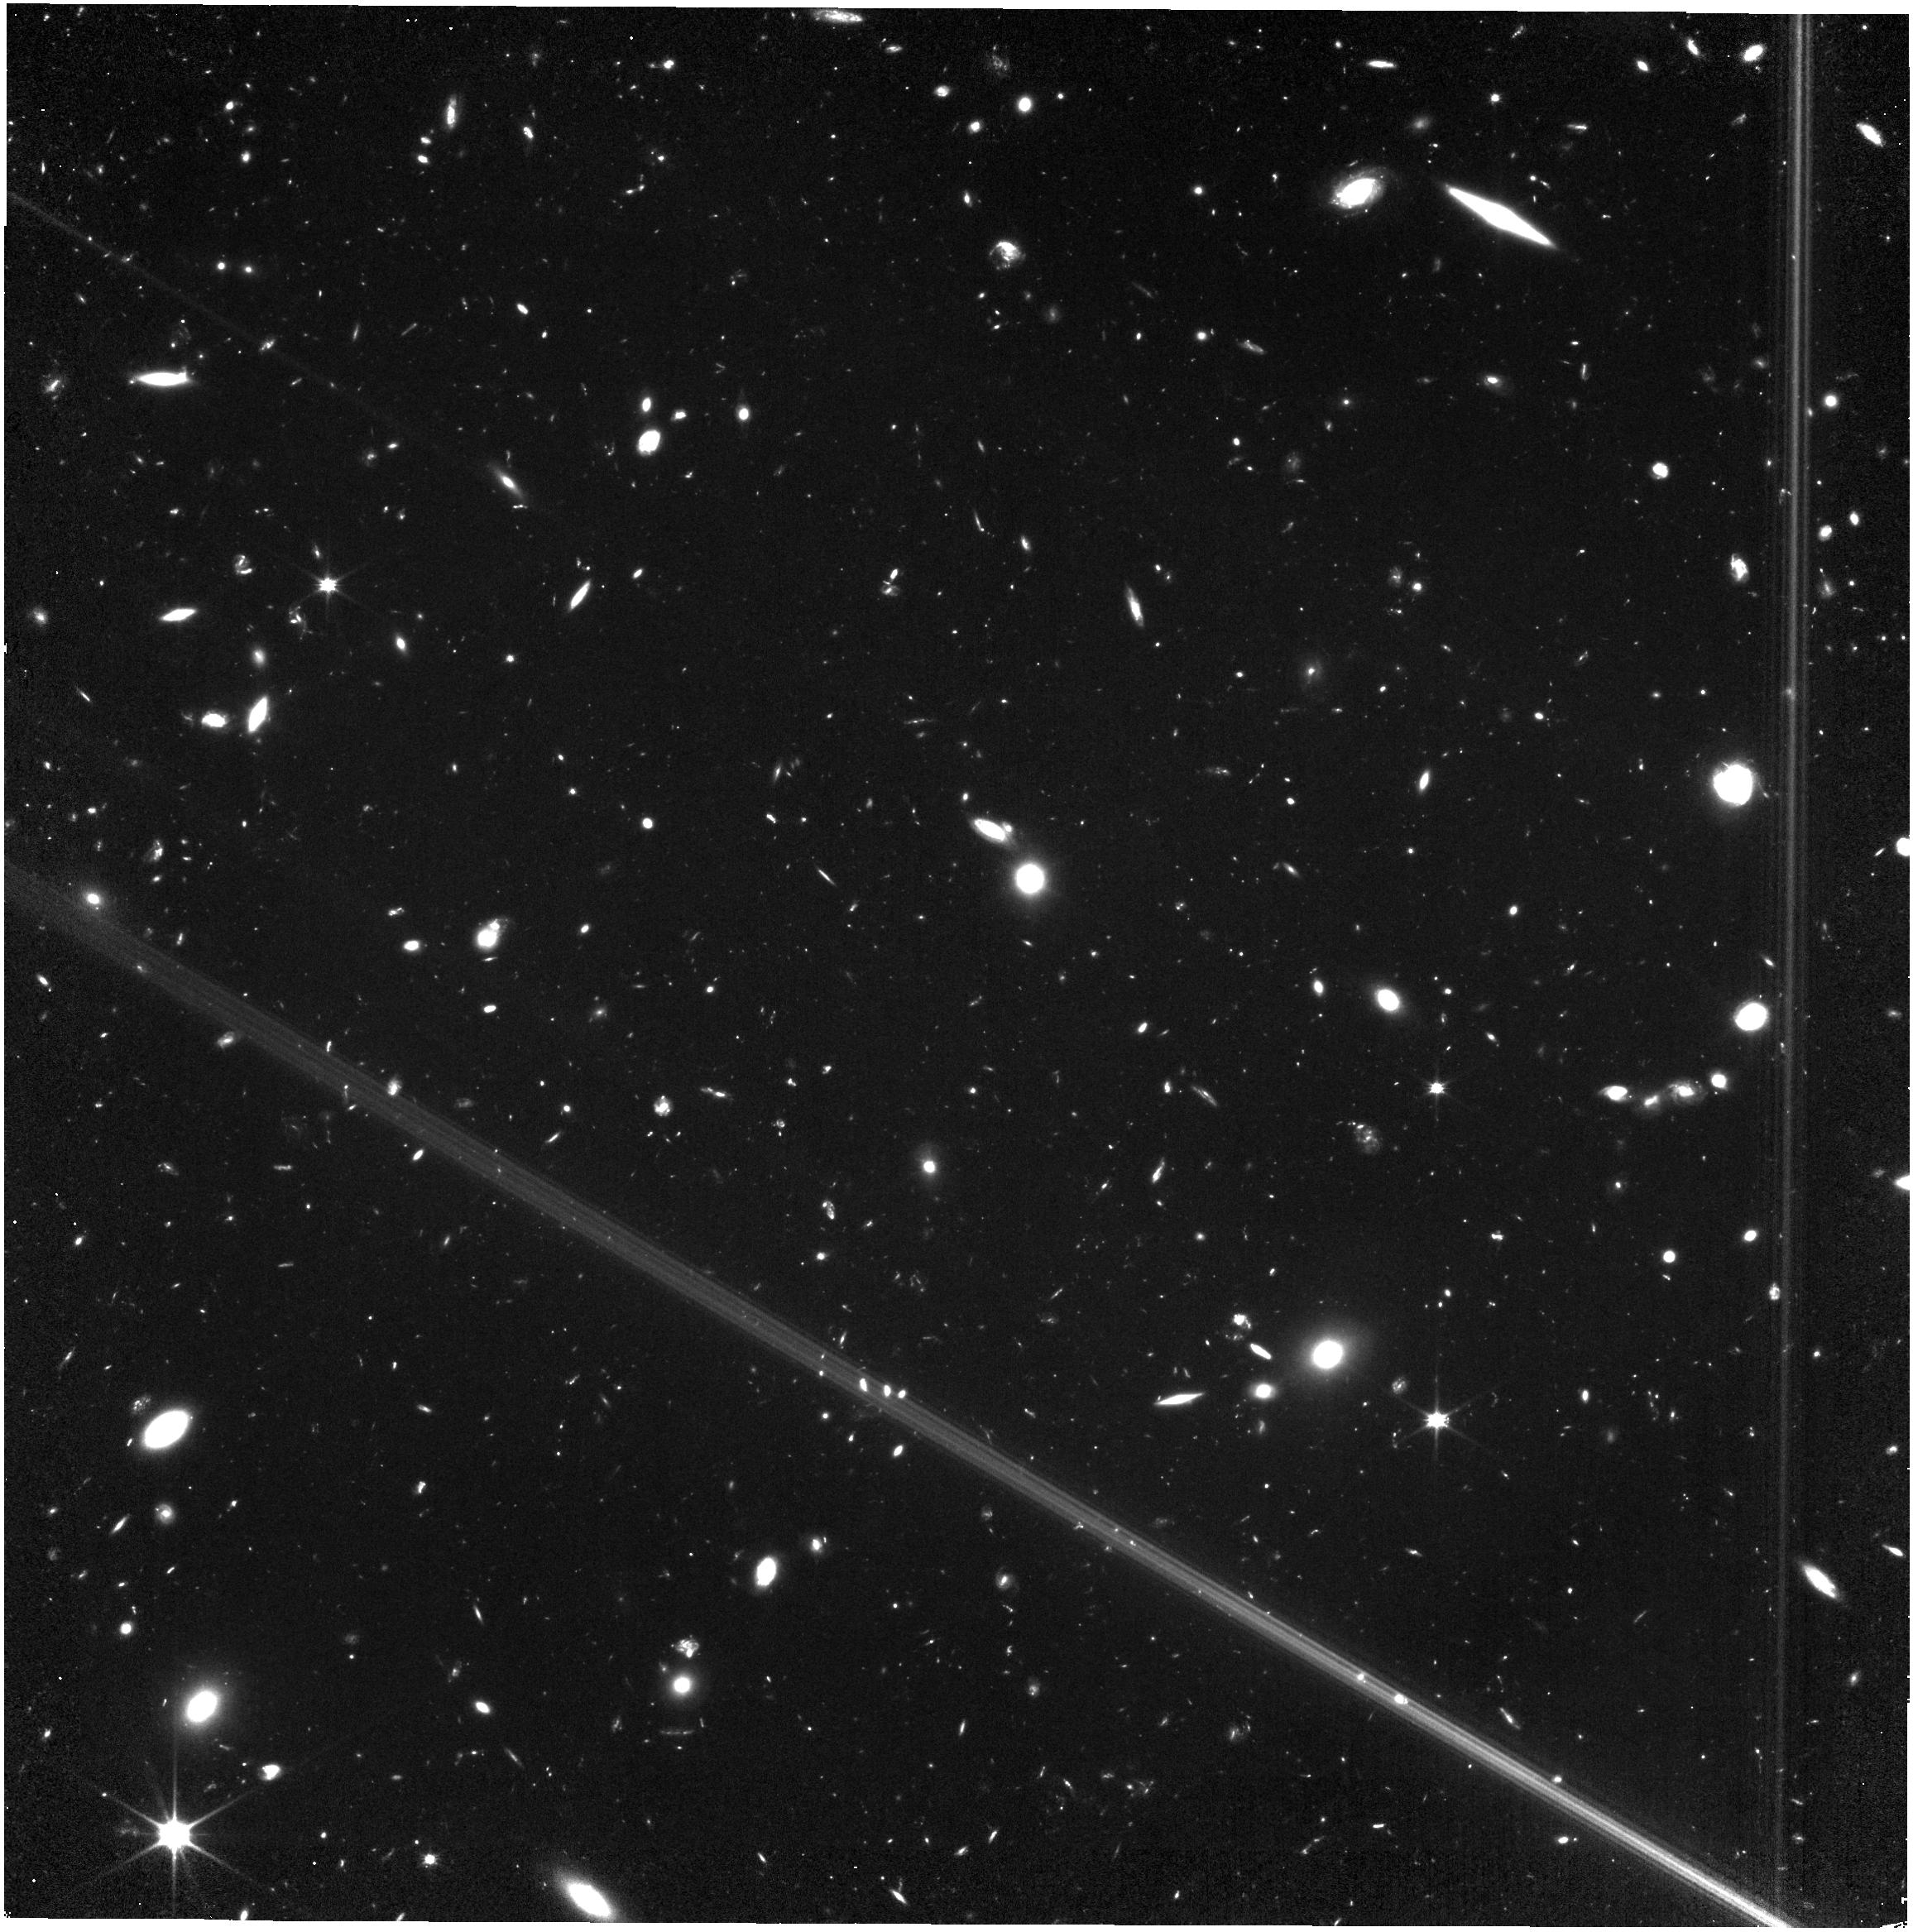
Target: MACSJ0416.1-2403
Instrument: NIRISS
Filter: CLEAR+F090W
Exposure: 2.5 h
Observation ID: jw05890-o002_t002_niriss_clear-f090w

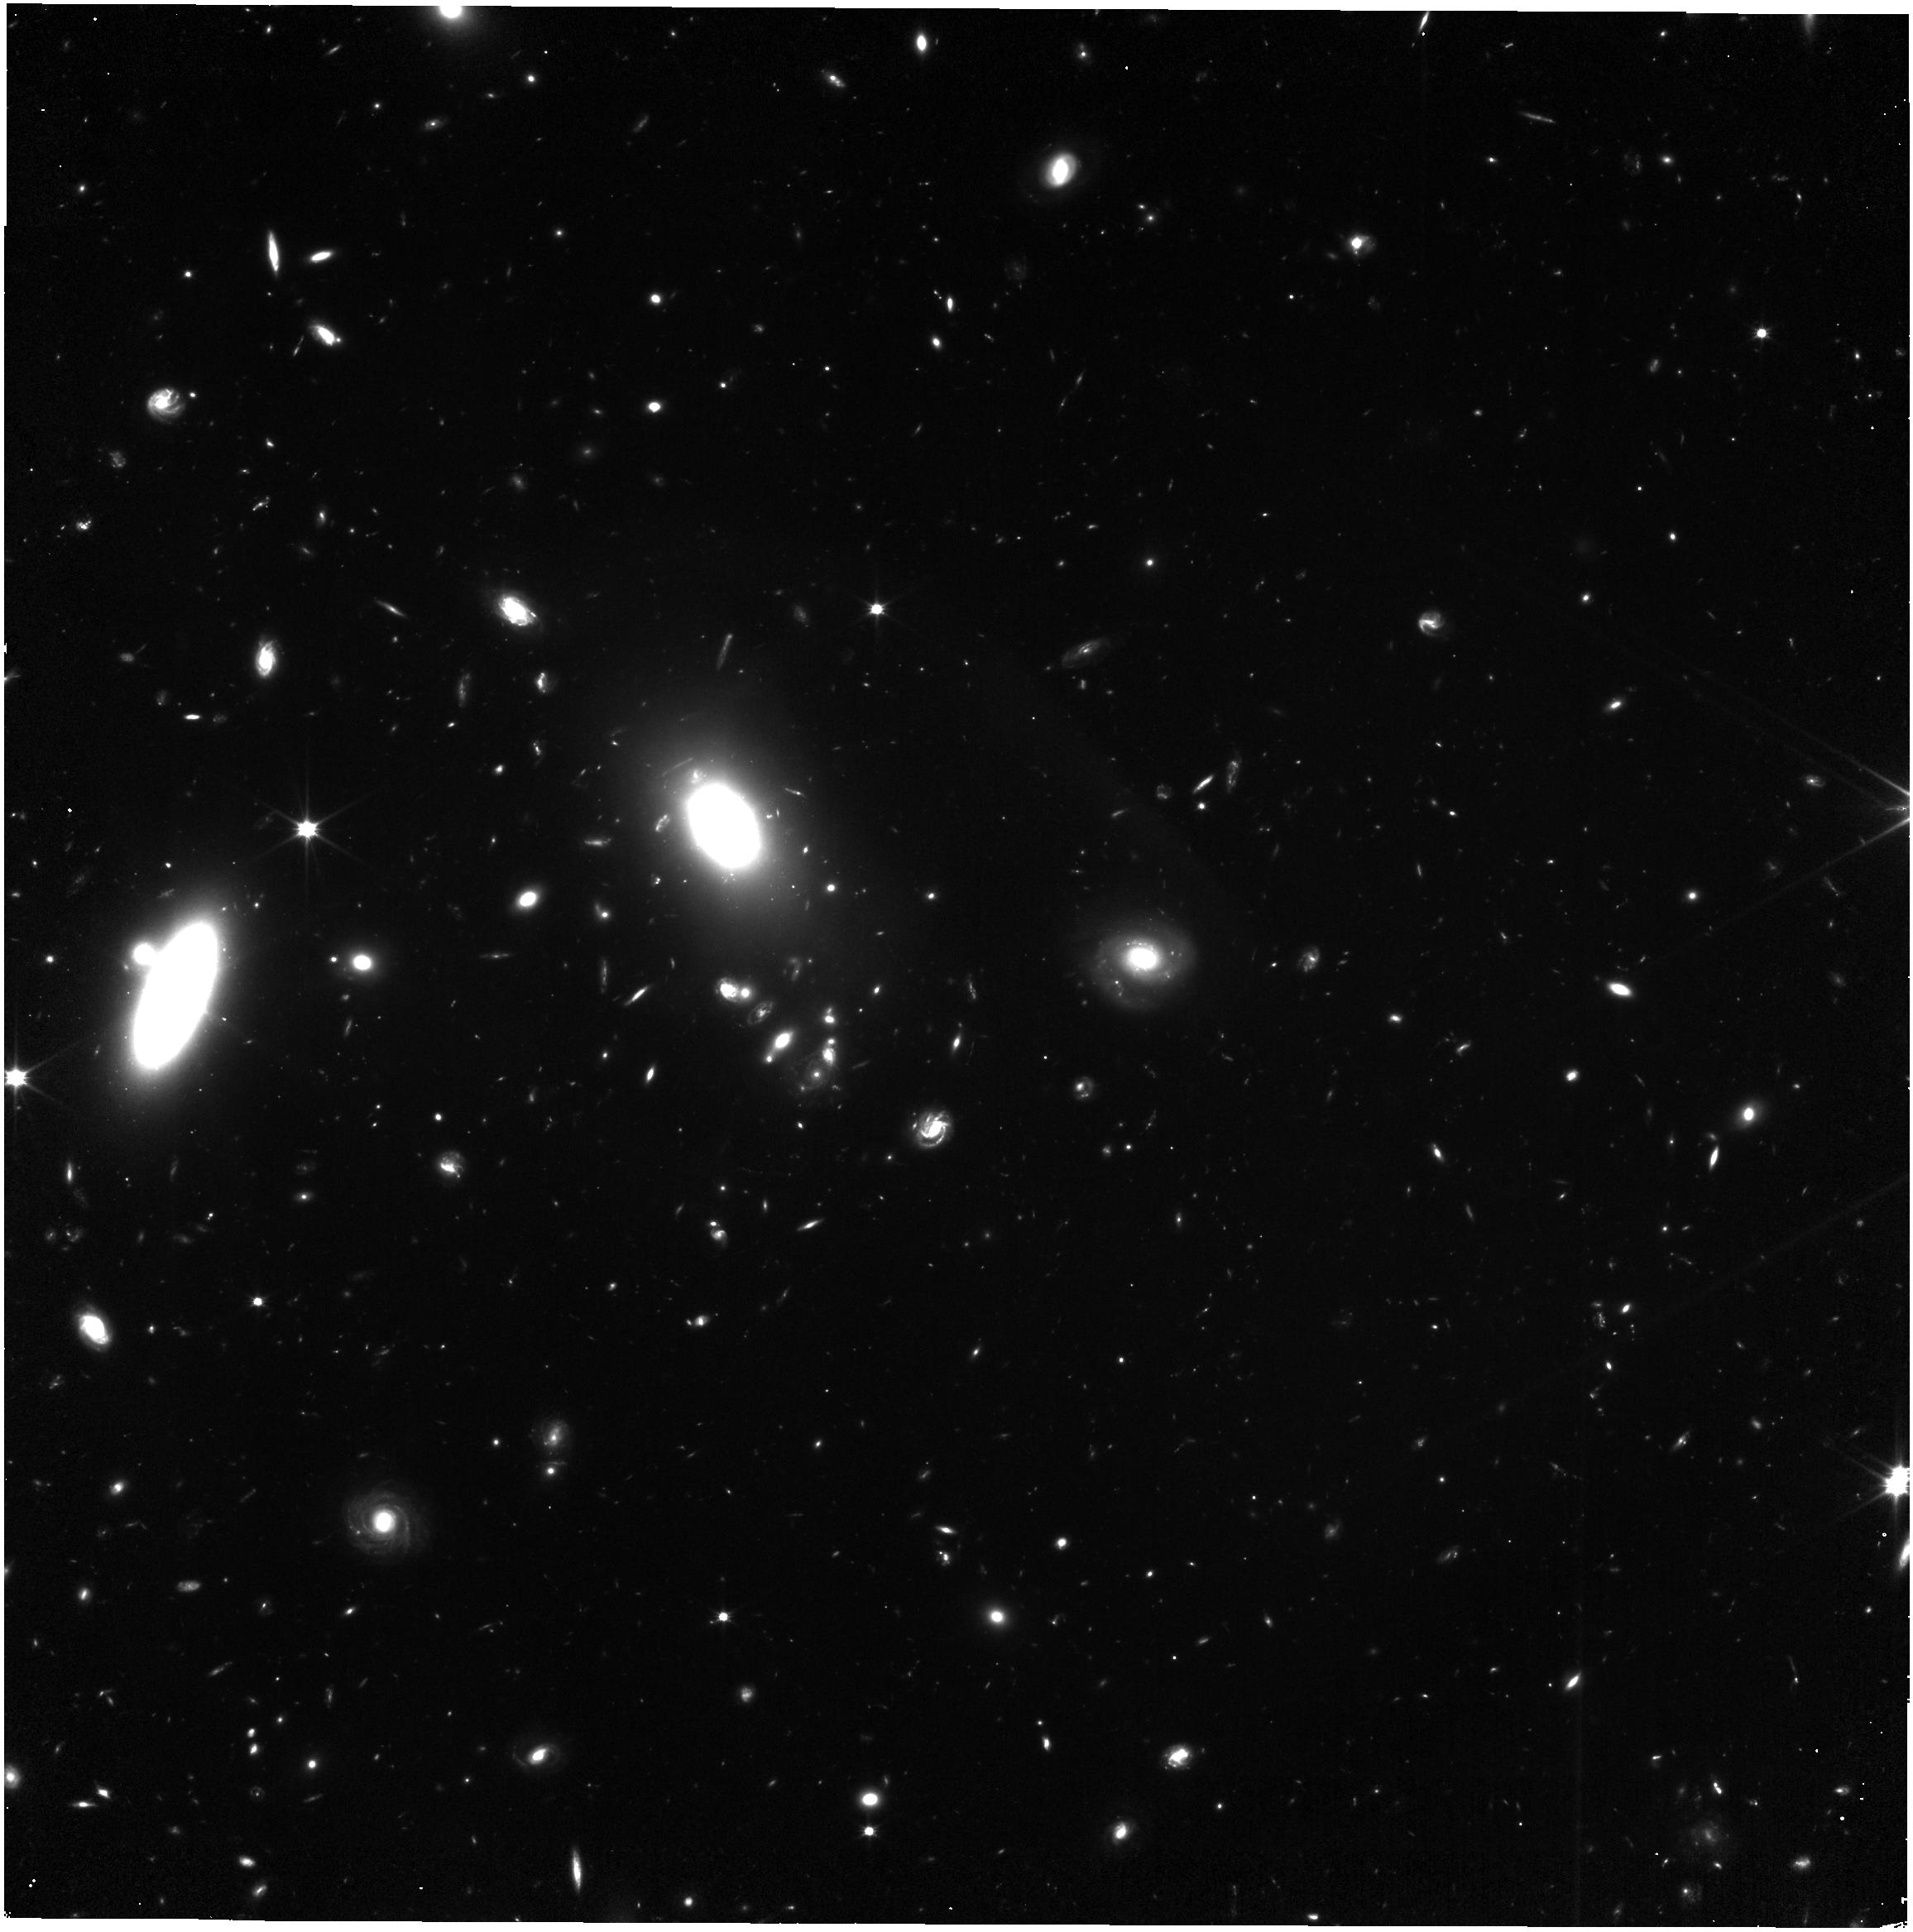
Target: Abell370
Instrument: NIRISS
Filter: CLEAR+F090W
Exposure: 2.5 h
Observation ID: jw05890-o001_t001_niriss_clear-f090w

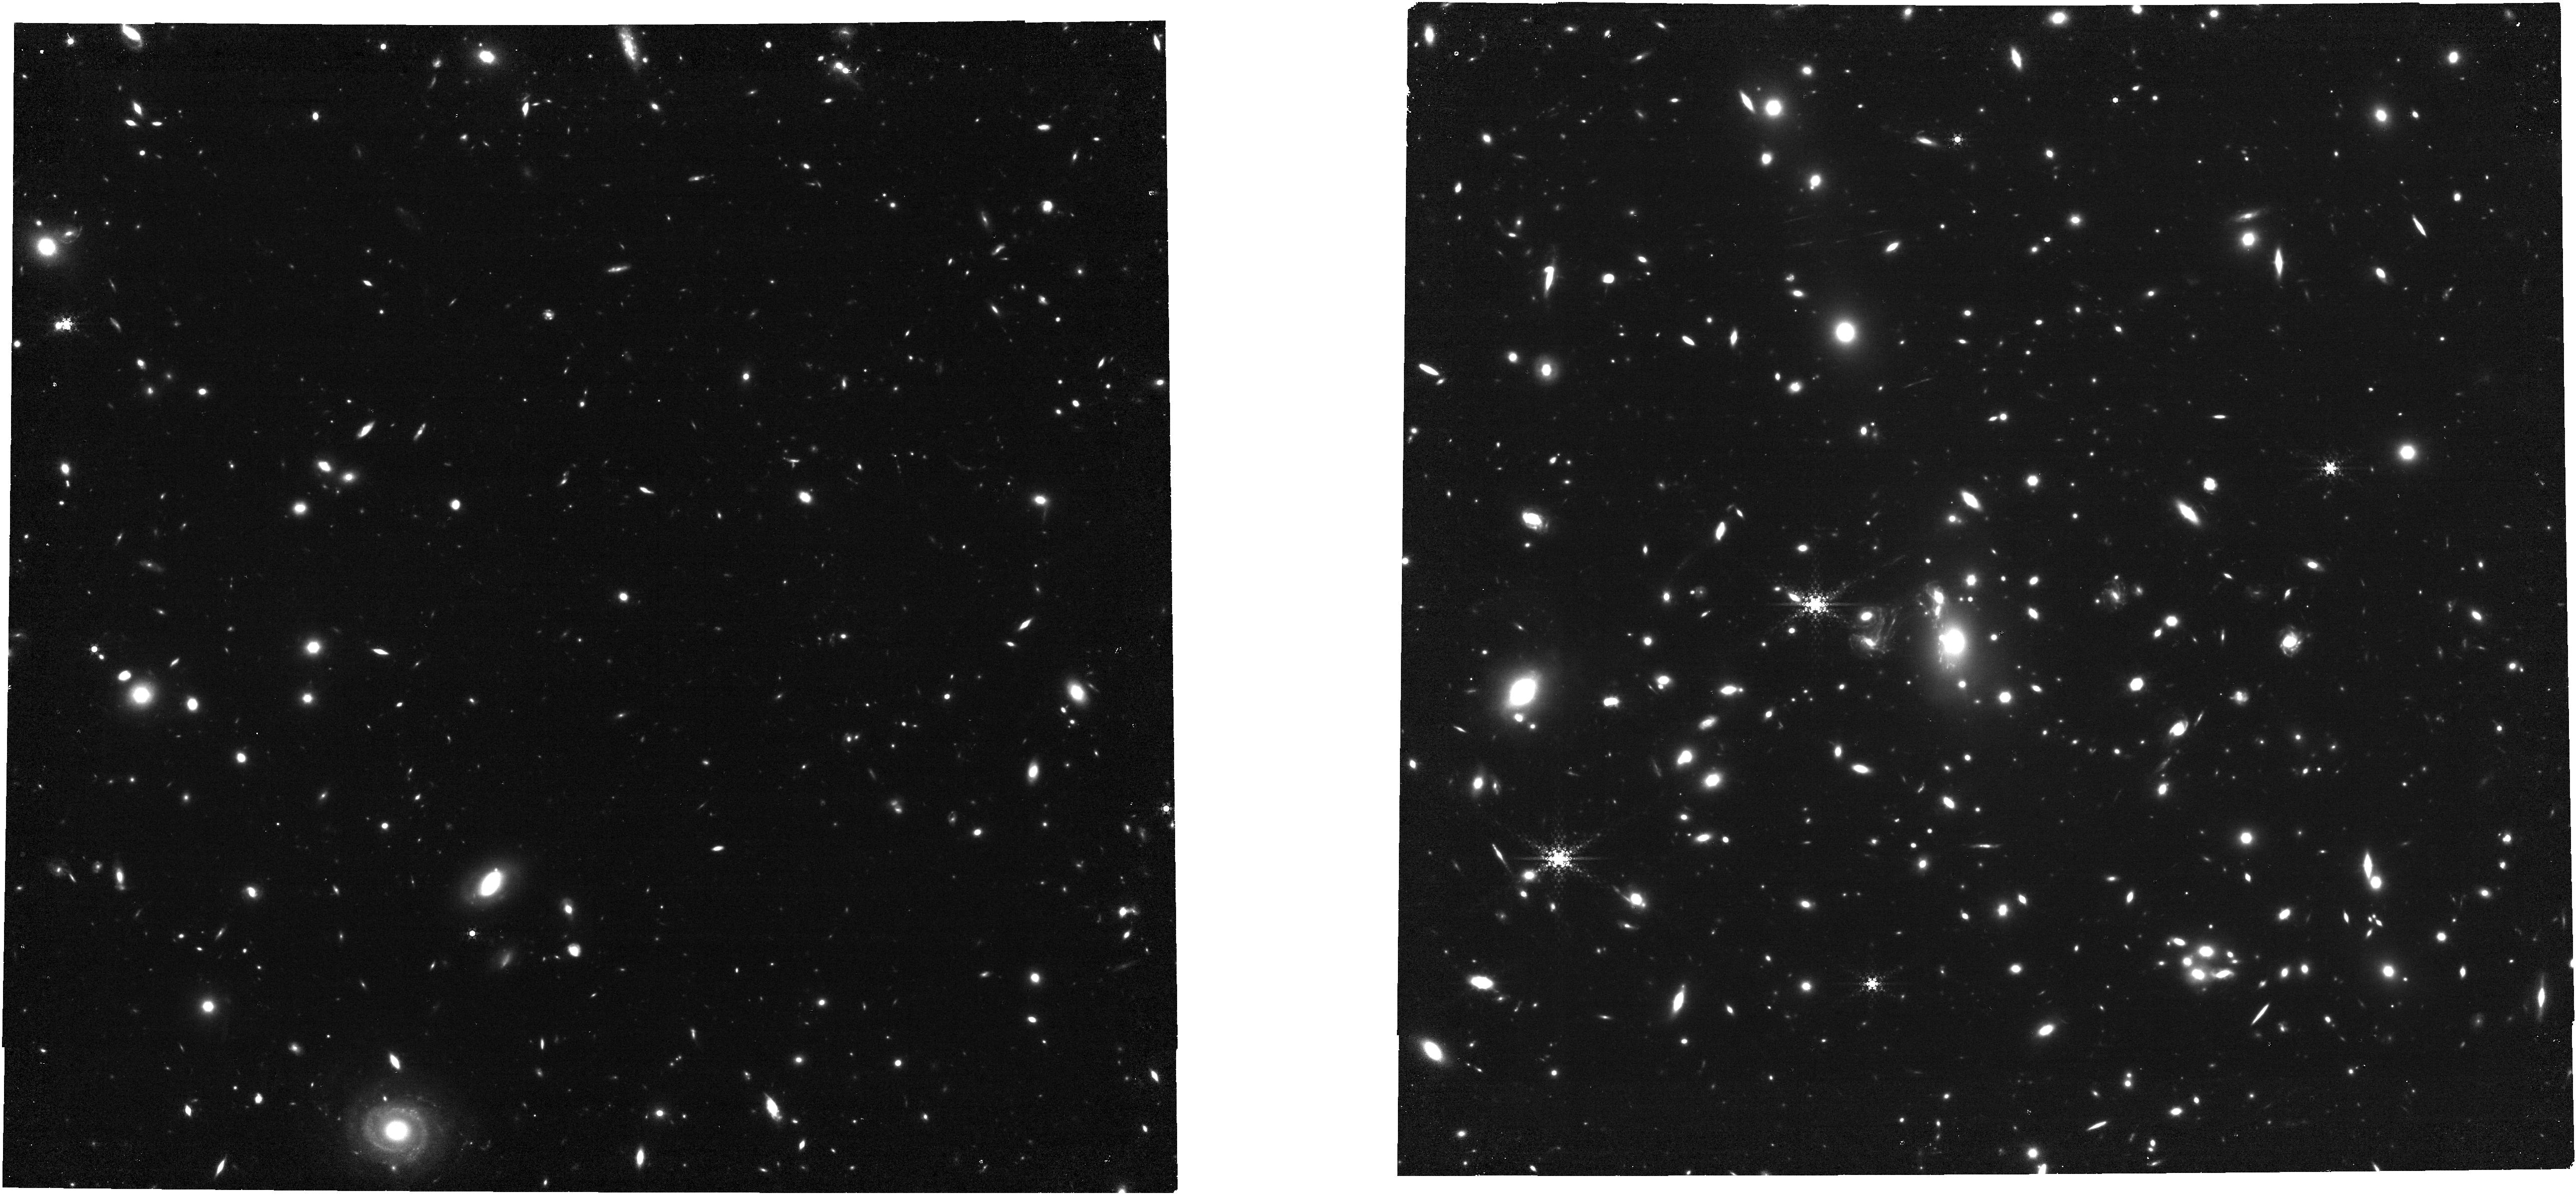
Target: MACSJ1149+2223
Instrument: NIRCAM
Filter: F460M
Exposure: 2.6 h
Observation ID: jw05890-o003_t003_nircam_clear-f460m

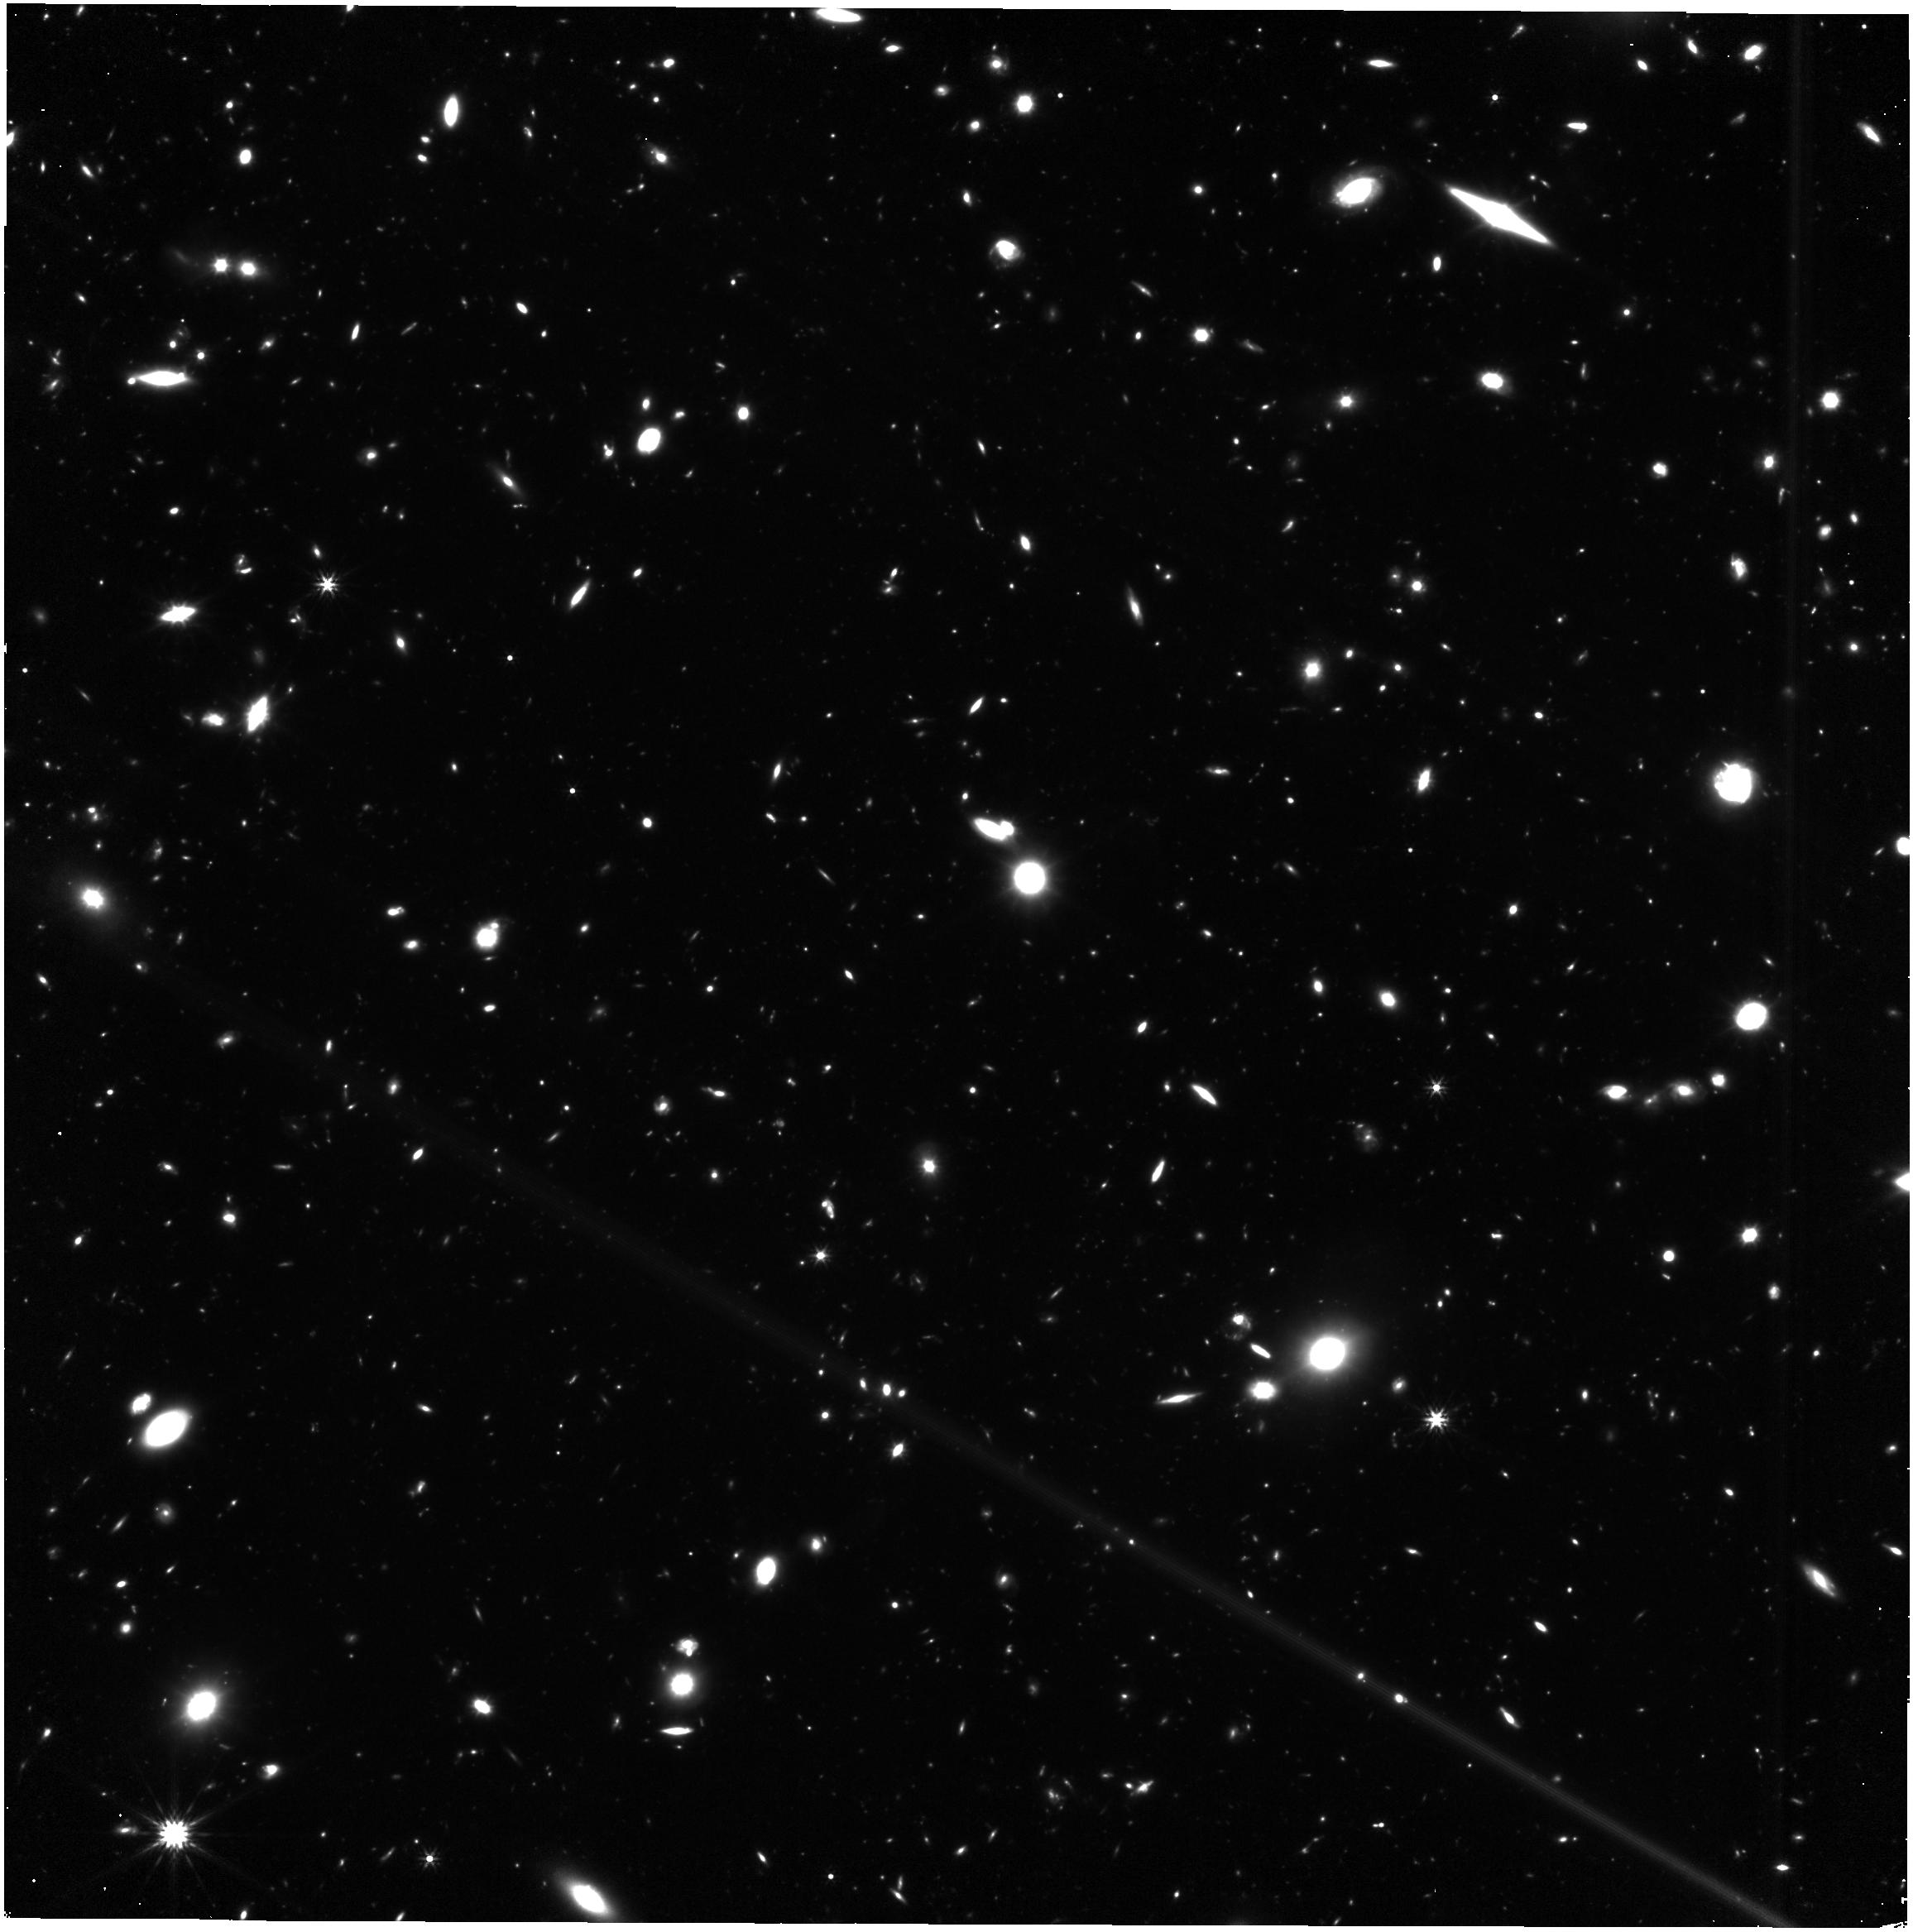
Target: MACSJ0416.1-2403
Instrument: NIRISS
Filter: F277W
Exposure: 2.5 h
Observation ID: jw05890-o002_t002_niriss_clearp-f277w

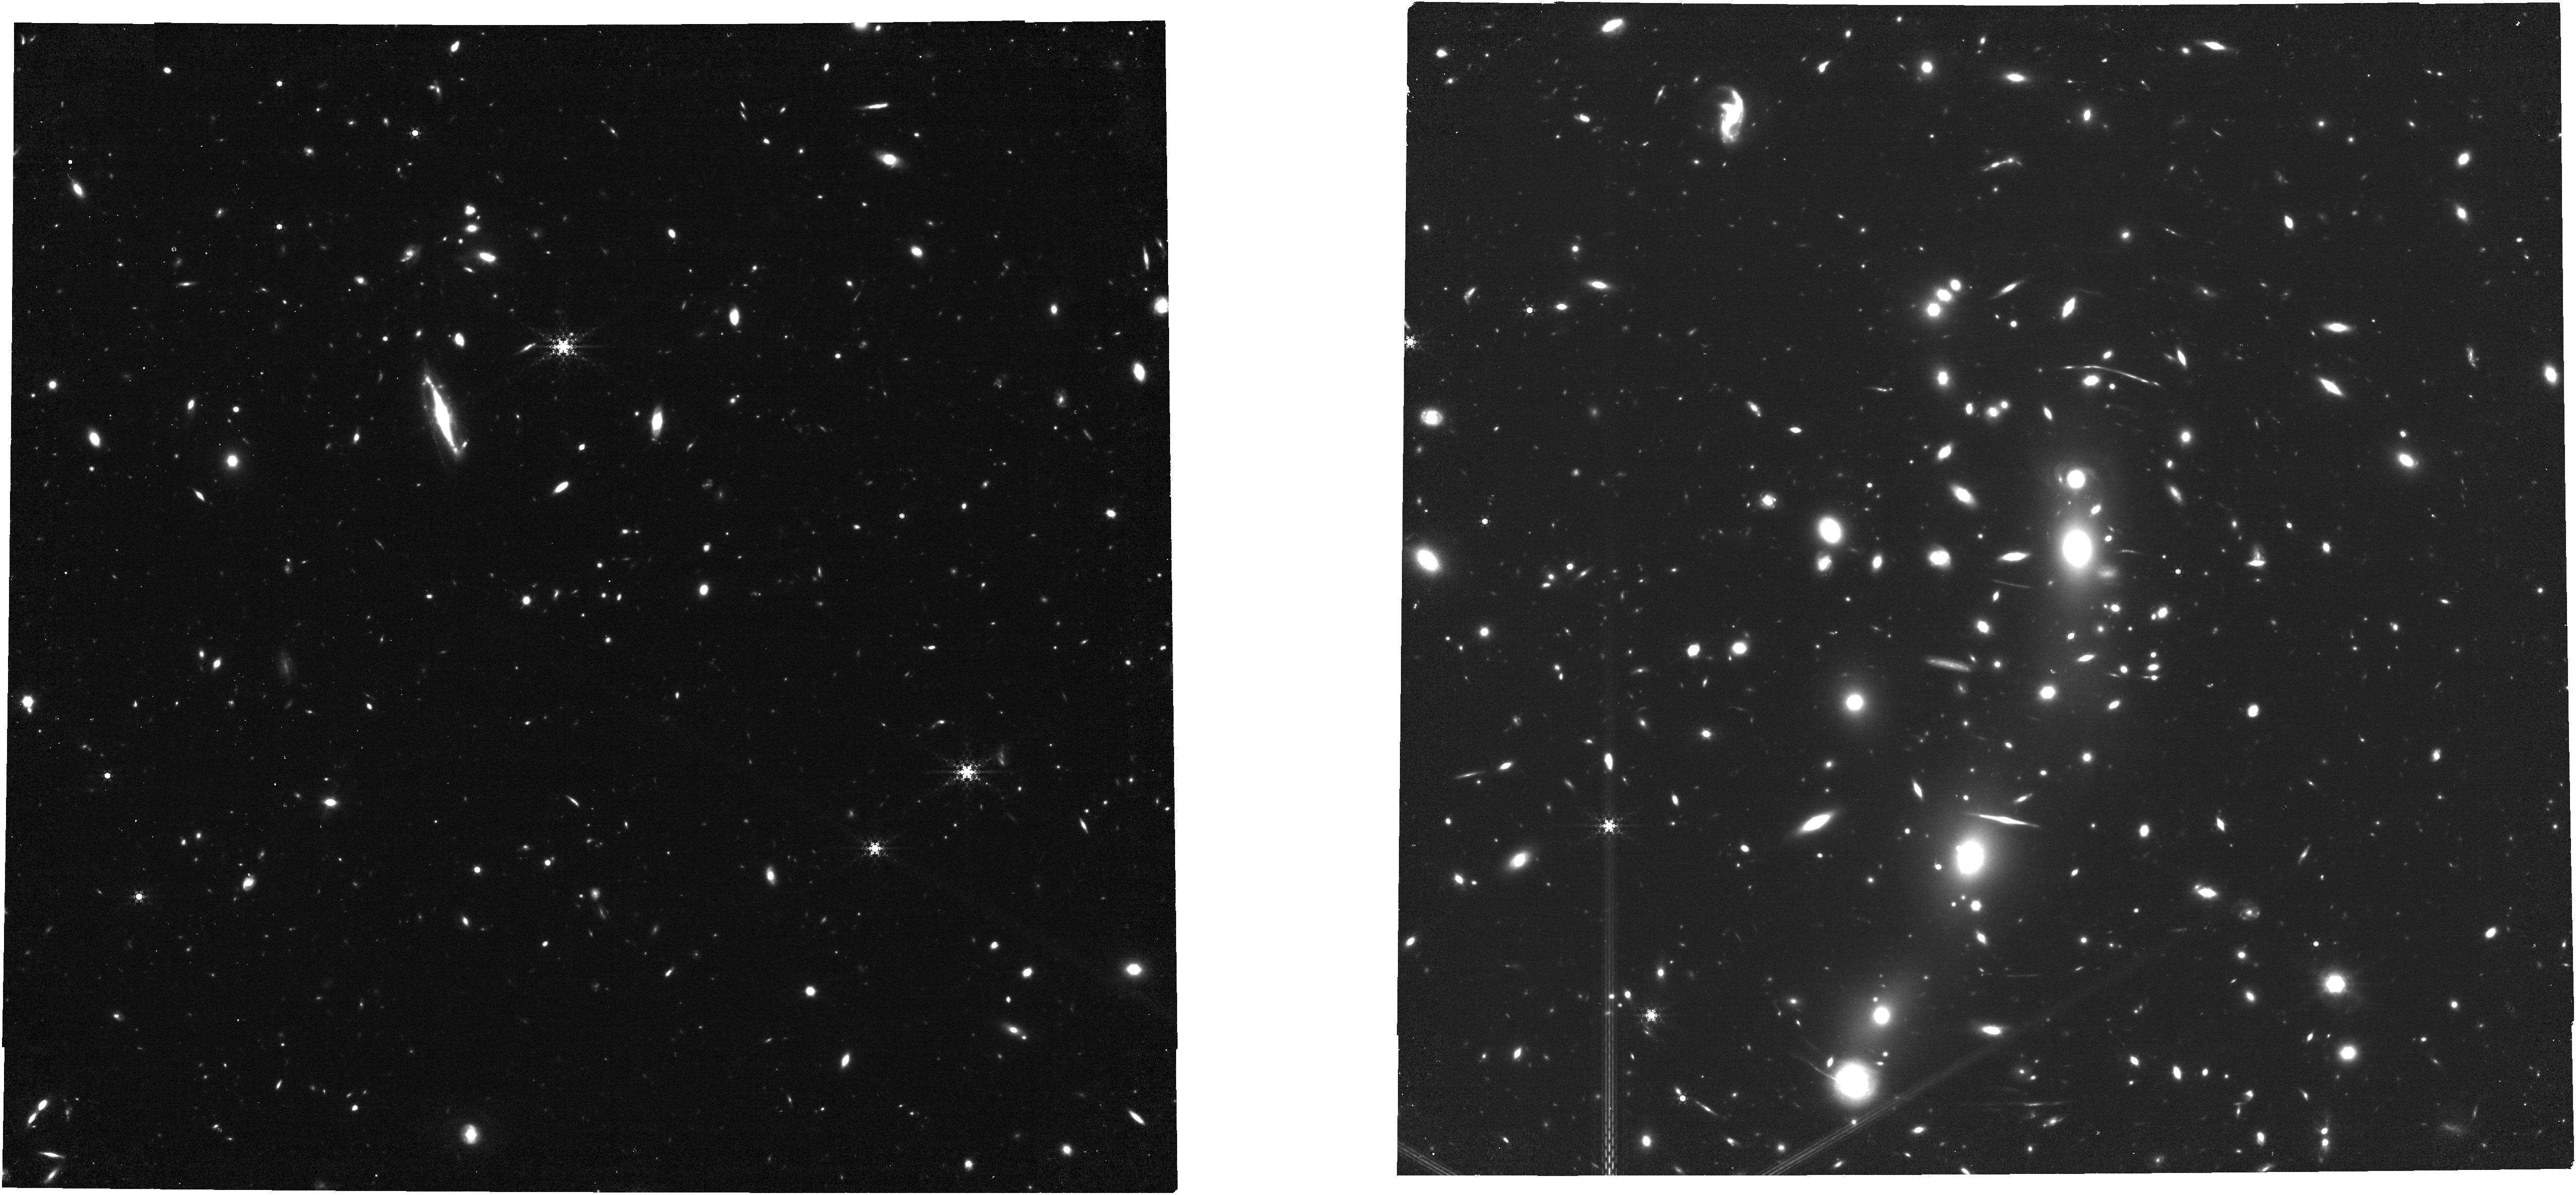
Target: MACSJ0416.1-2403
Instrument: NIRCAM
Filter: F480M
Exposure: 2.6 h
Observation ID: jw05890-o002_t002_nircam_clear-f480m

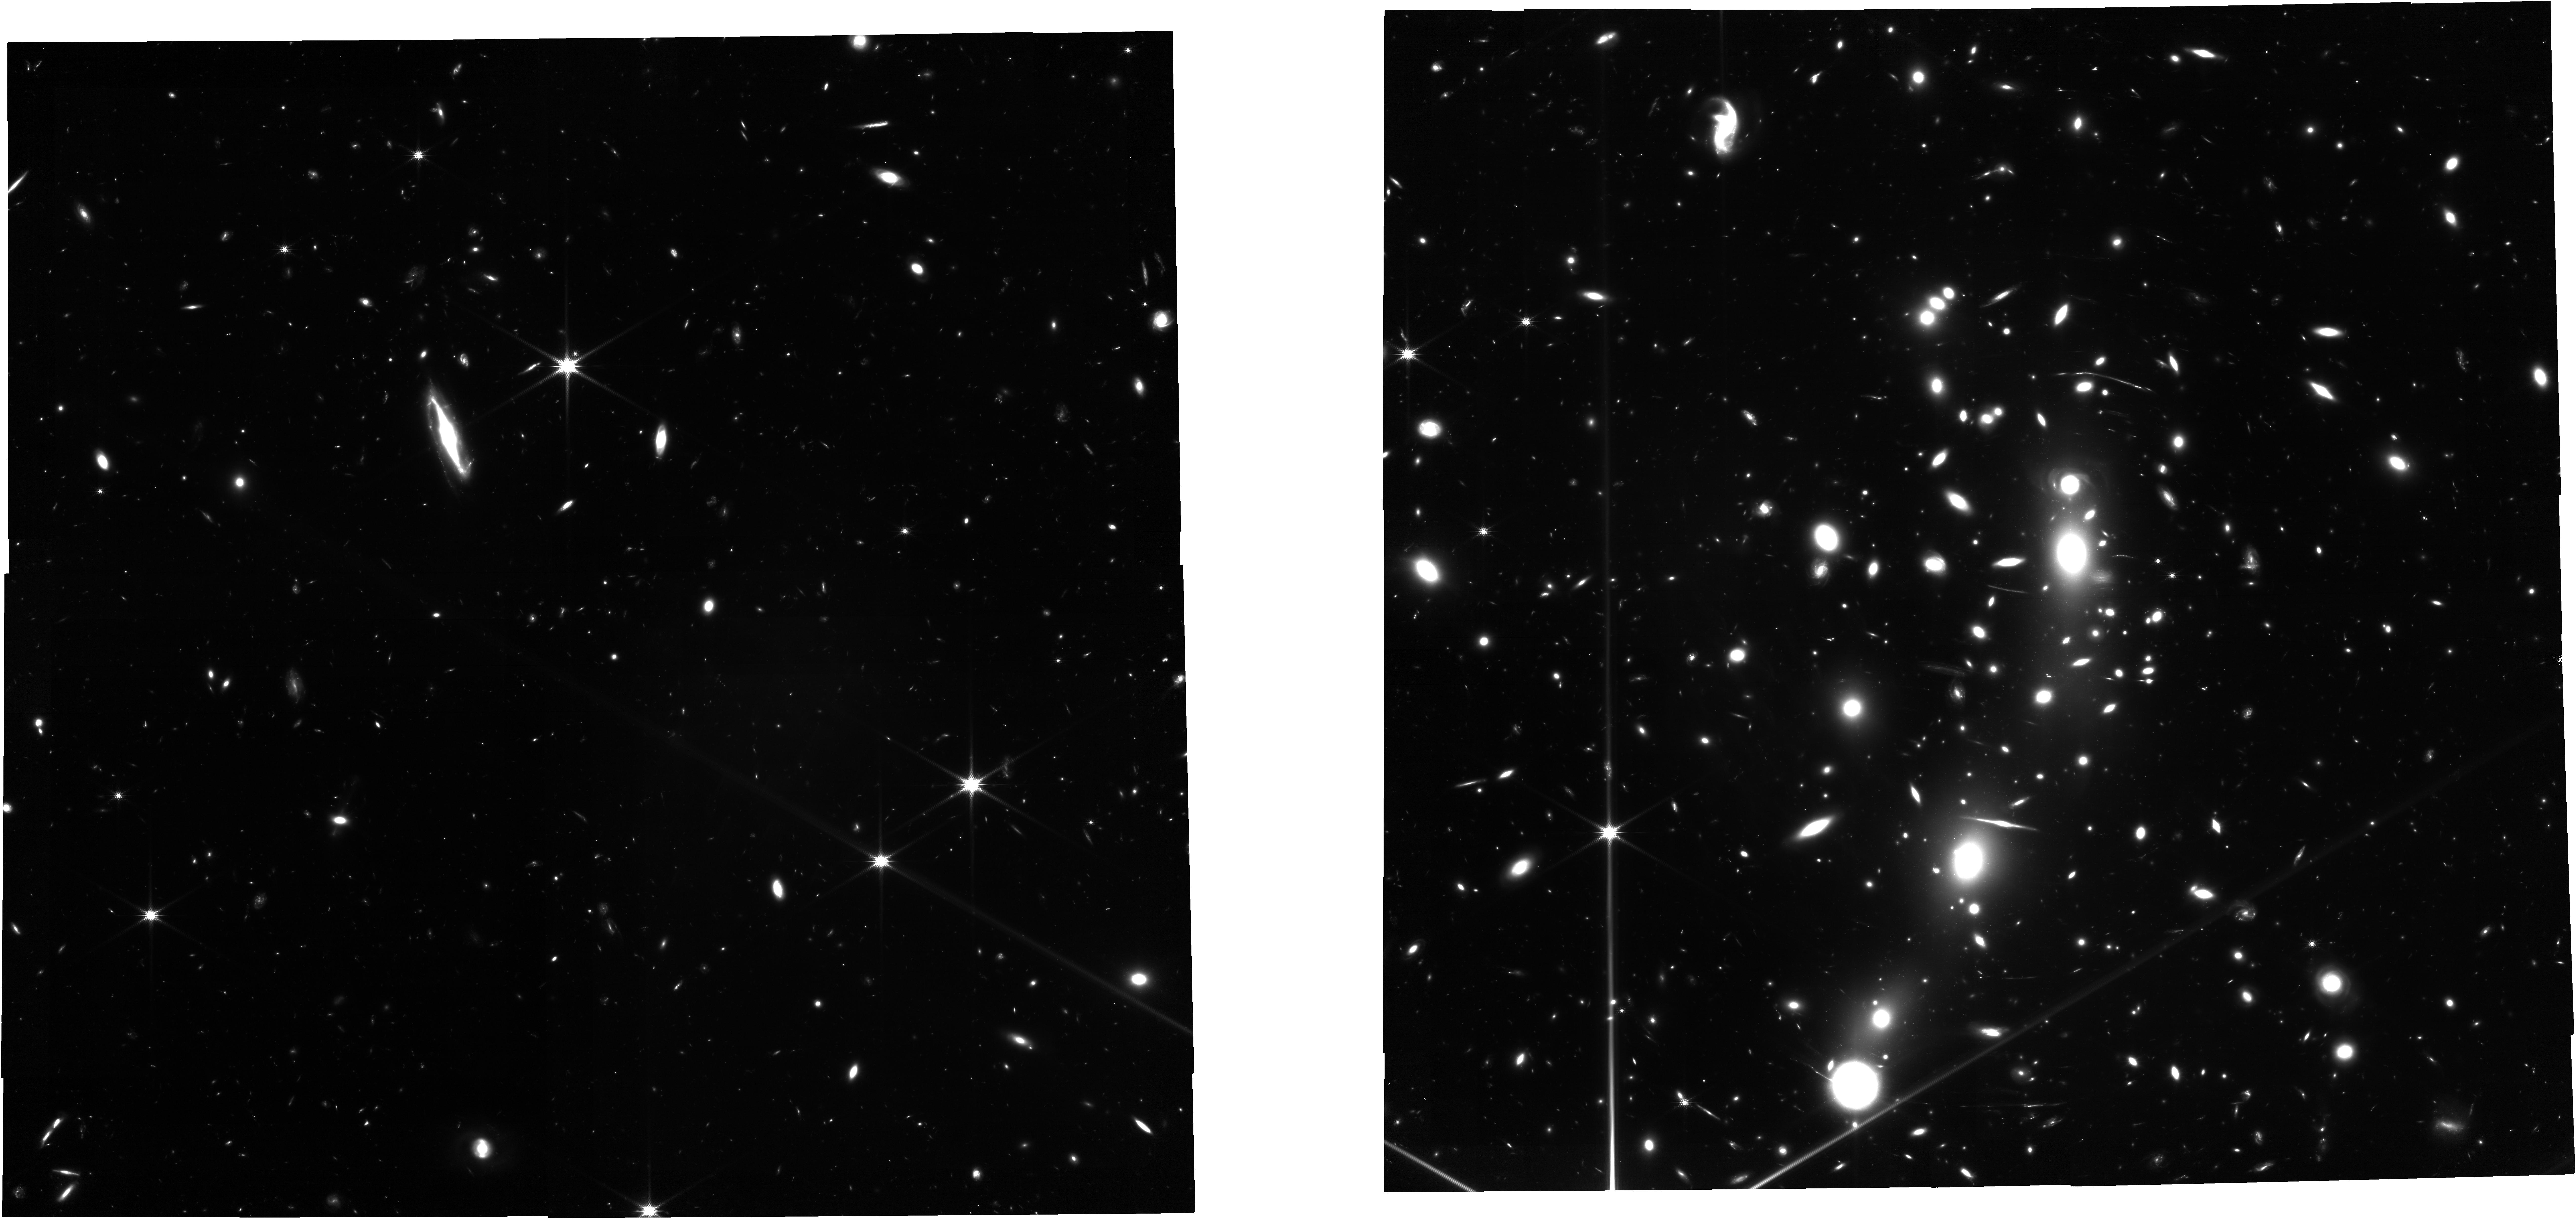
Target: MACSJ0416.1-2403
Instrument: NIRCAM
Filter: F150W
Exposure: 10.3 h
Observation ID: jw05890-o002_t002_nircam_clear-f150w

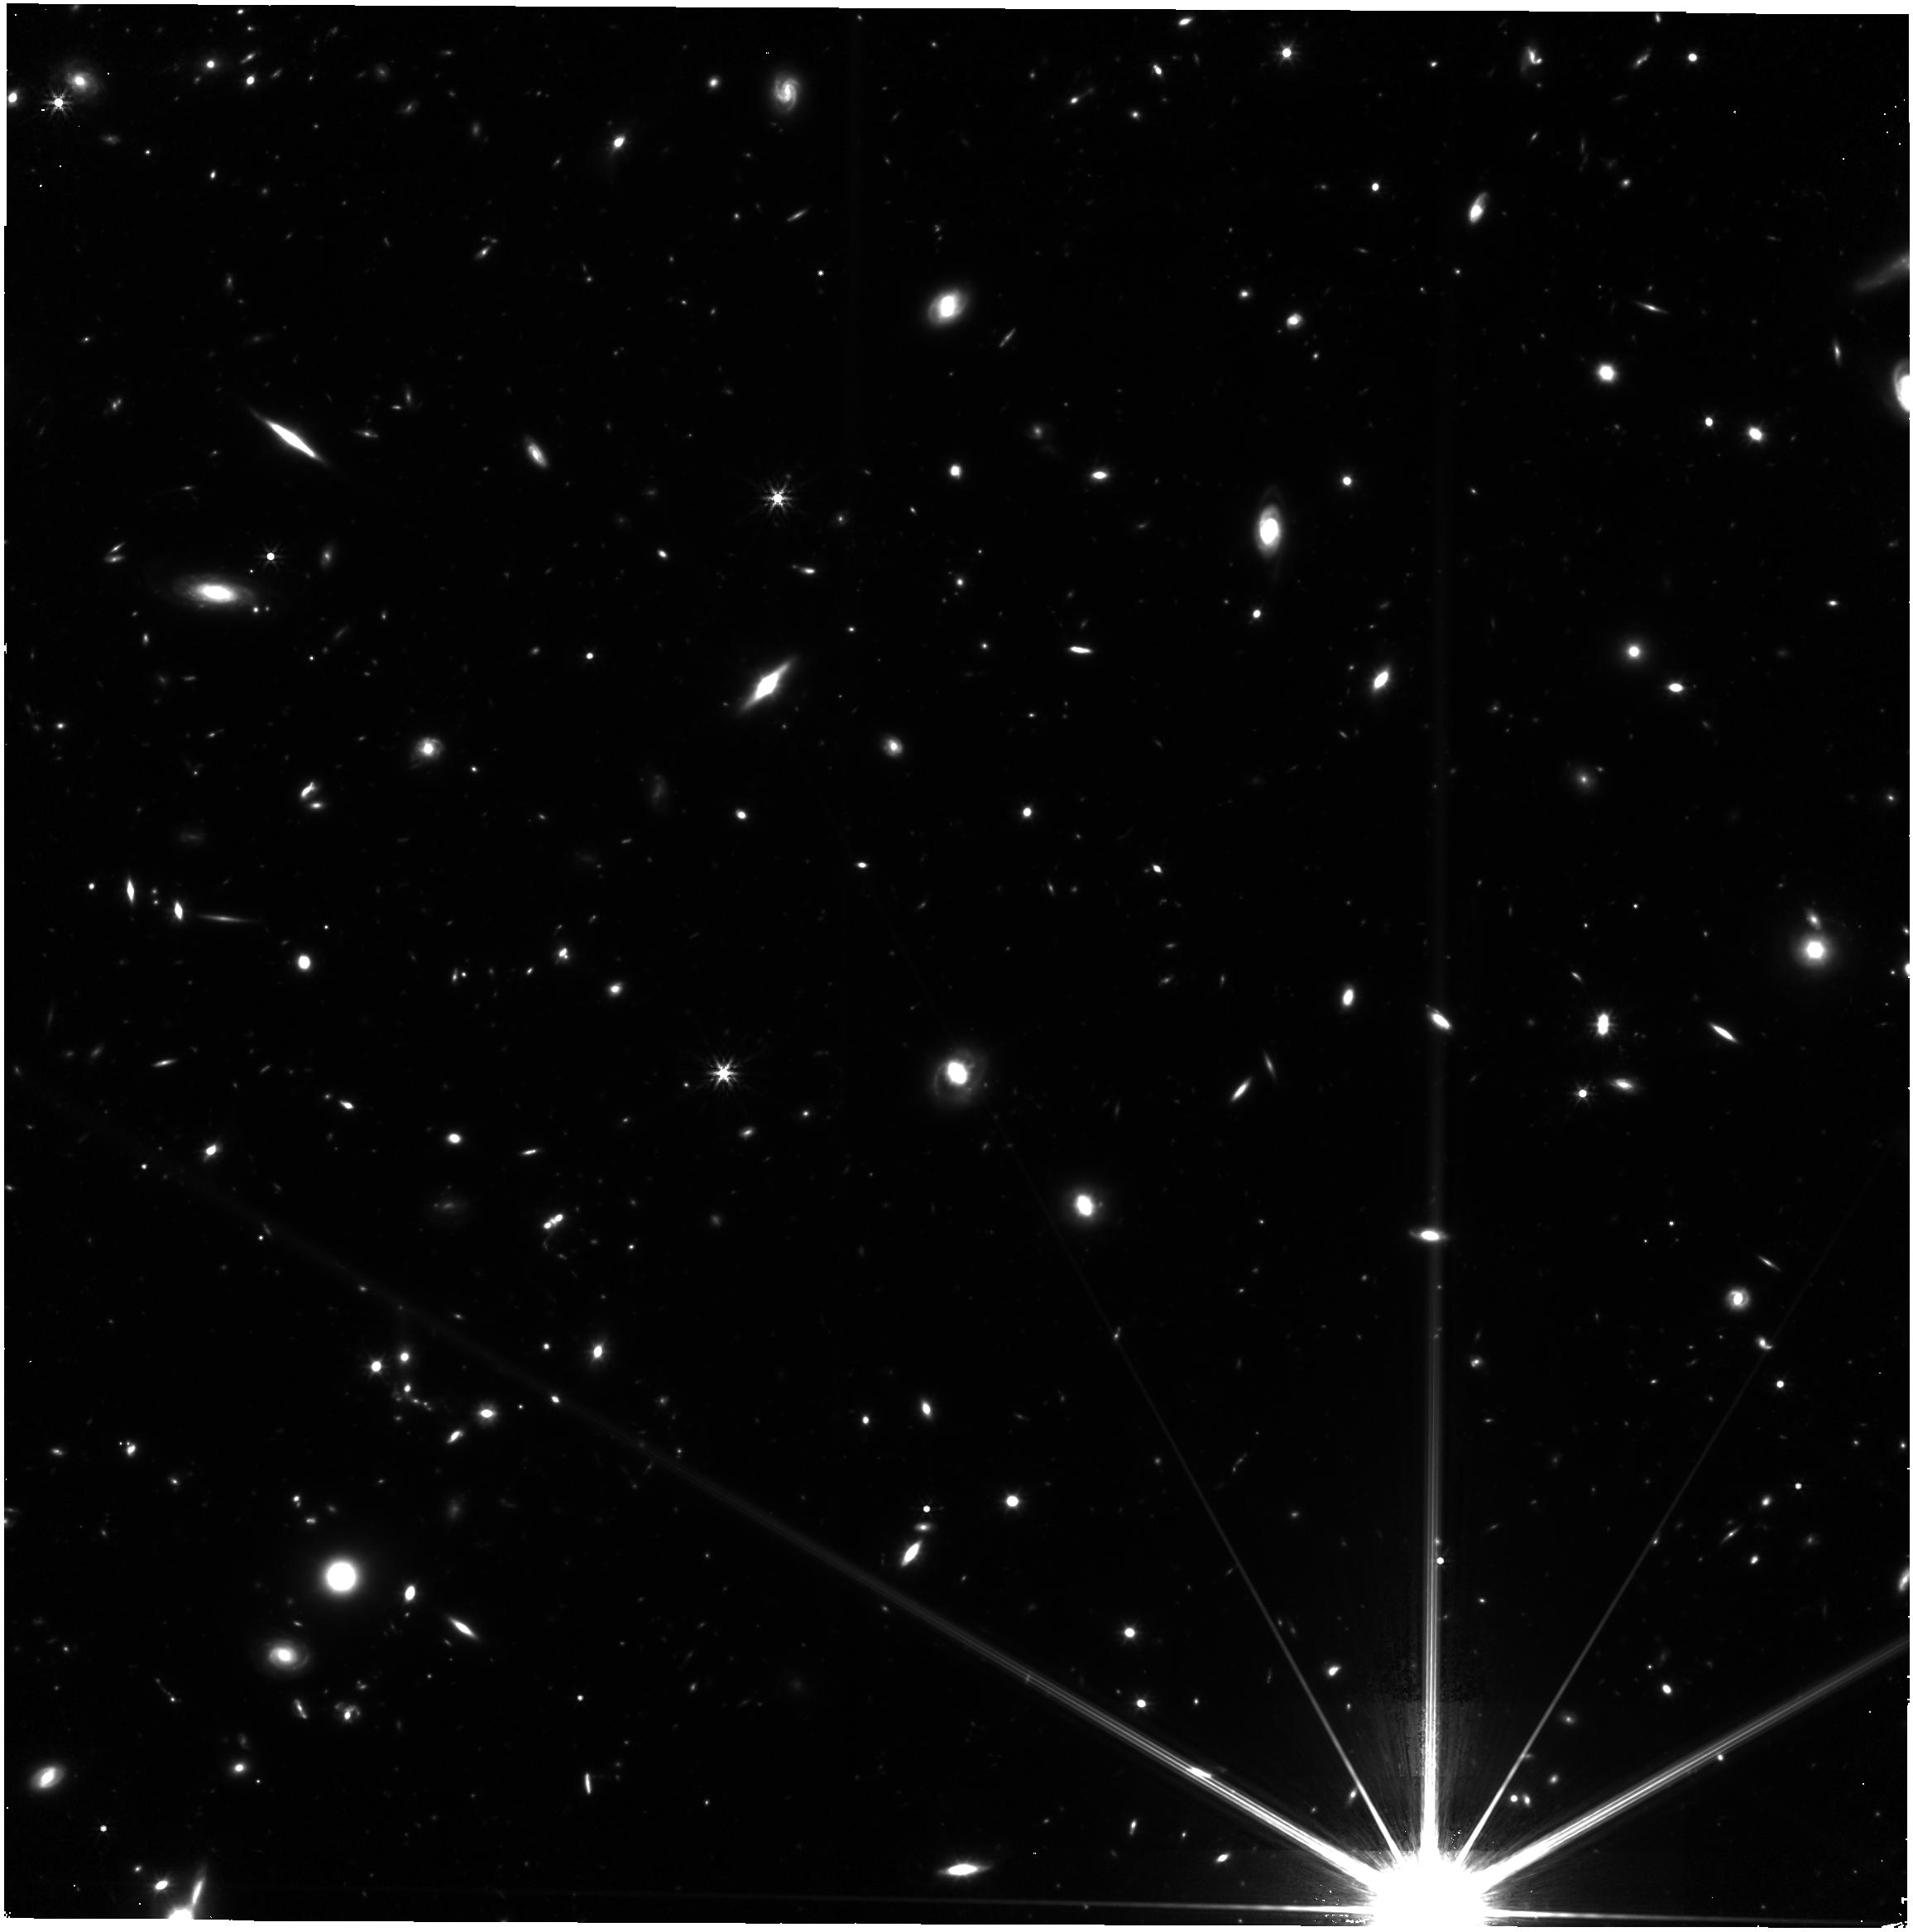
Target: MACSJ1149+2223
Instrument: NIRISS
Filter: F356W
Exposure: 2.5 h
Observation ID: jw05890-o003_t003_niriss_clearp-f356w

JUMPS: The JWST Ultimate Medium-band Photometric Survey (PI: Withers, Cassandra)

The characterization of high redshift galaxies and the sources responsible for reionization are major science goals of JWST. One of JWST’s key science results is showing that ultra-low mass, ultra-faint galaxies are likely the primary driver of Hydrogen reionization. However, an in-depth accounting of these objects is challenging, which has prevented a full understanding of the drivers of reionization. One way to select ultra-faint galaxies in the epoch of reionization is by using medium-band imaging which selects galaxies on line flux instead of continuum emission. To this end, we propose the JWST Ultimate Medium-band Photometric Survey (JUMPS), which will observe three massive galaxy clusters (Abell 370, MACS0416, and MACS1149) using four LW medium bands (F360M, F430M, F460M, and F480M) with one SW broad band (F150W). In combination with existing F410M observations, JUMPS will select ultra-faint galaxies over 5.2 < z < 9.4 by searching for “JUMPS” in medium band colors driven by powerful emission lines. This technique is distinct from the more commonly used selections since it does not require galaxies to have strong continuum emission and can select “emission line only” sources which have little to no continuum emission. Samples selected in this way will provide a more complete picutre of galaxies at 5.2 < z < 9.4, and can be used to put robust constraints on the ultra-faint end of the UV luminosity function. Additionally, JUMPS will incorporate deep F150W imaging, which will allow us to put constraints on the UV properties of medium-band selected galaxies as well as allow us to select z = 13 – 16 Lyman break galaxies.